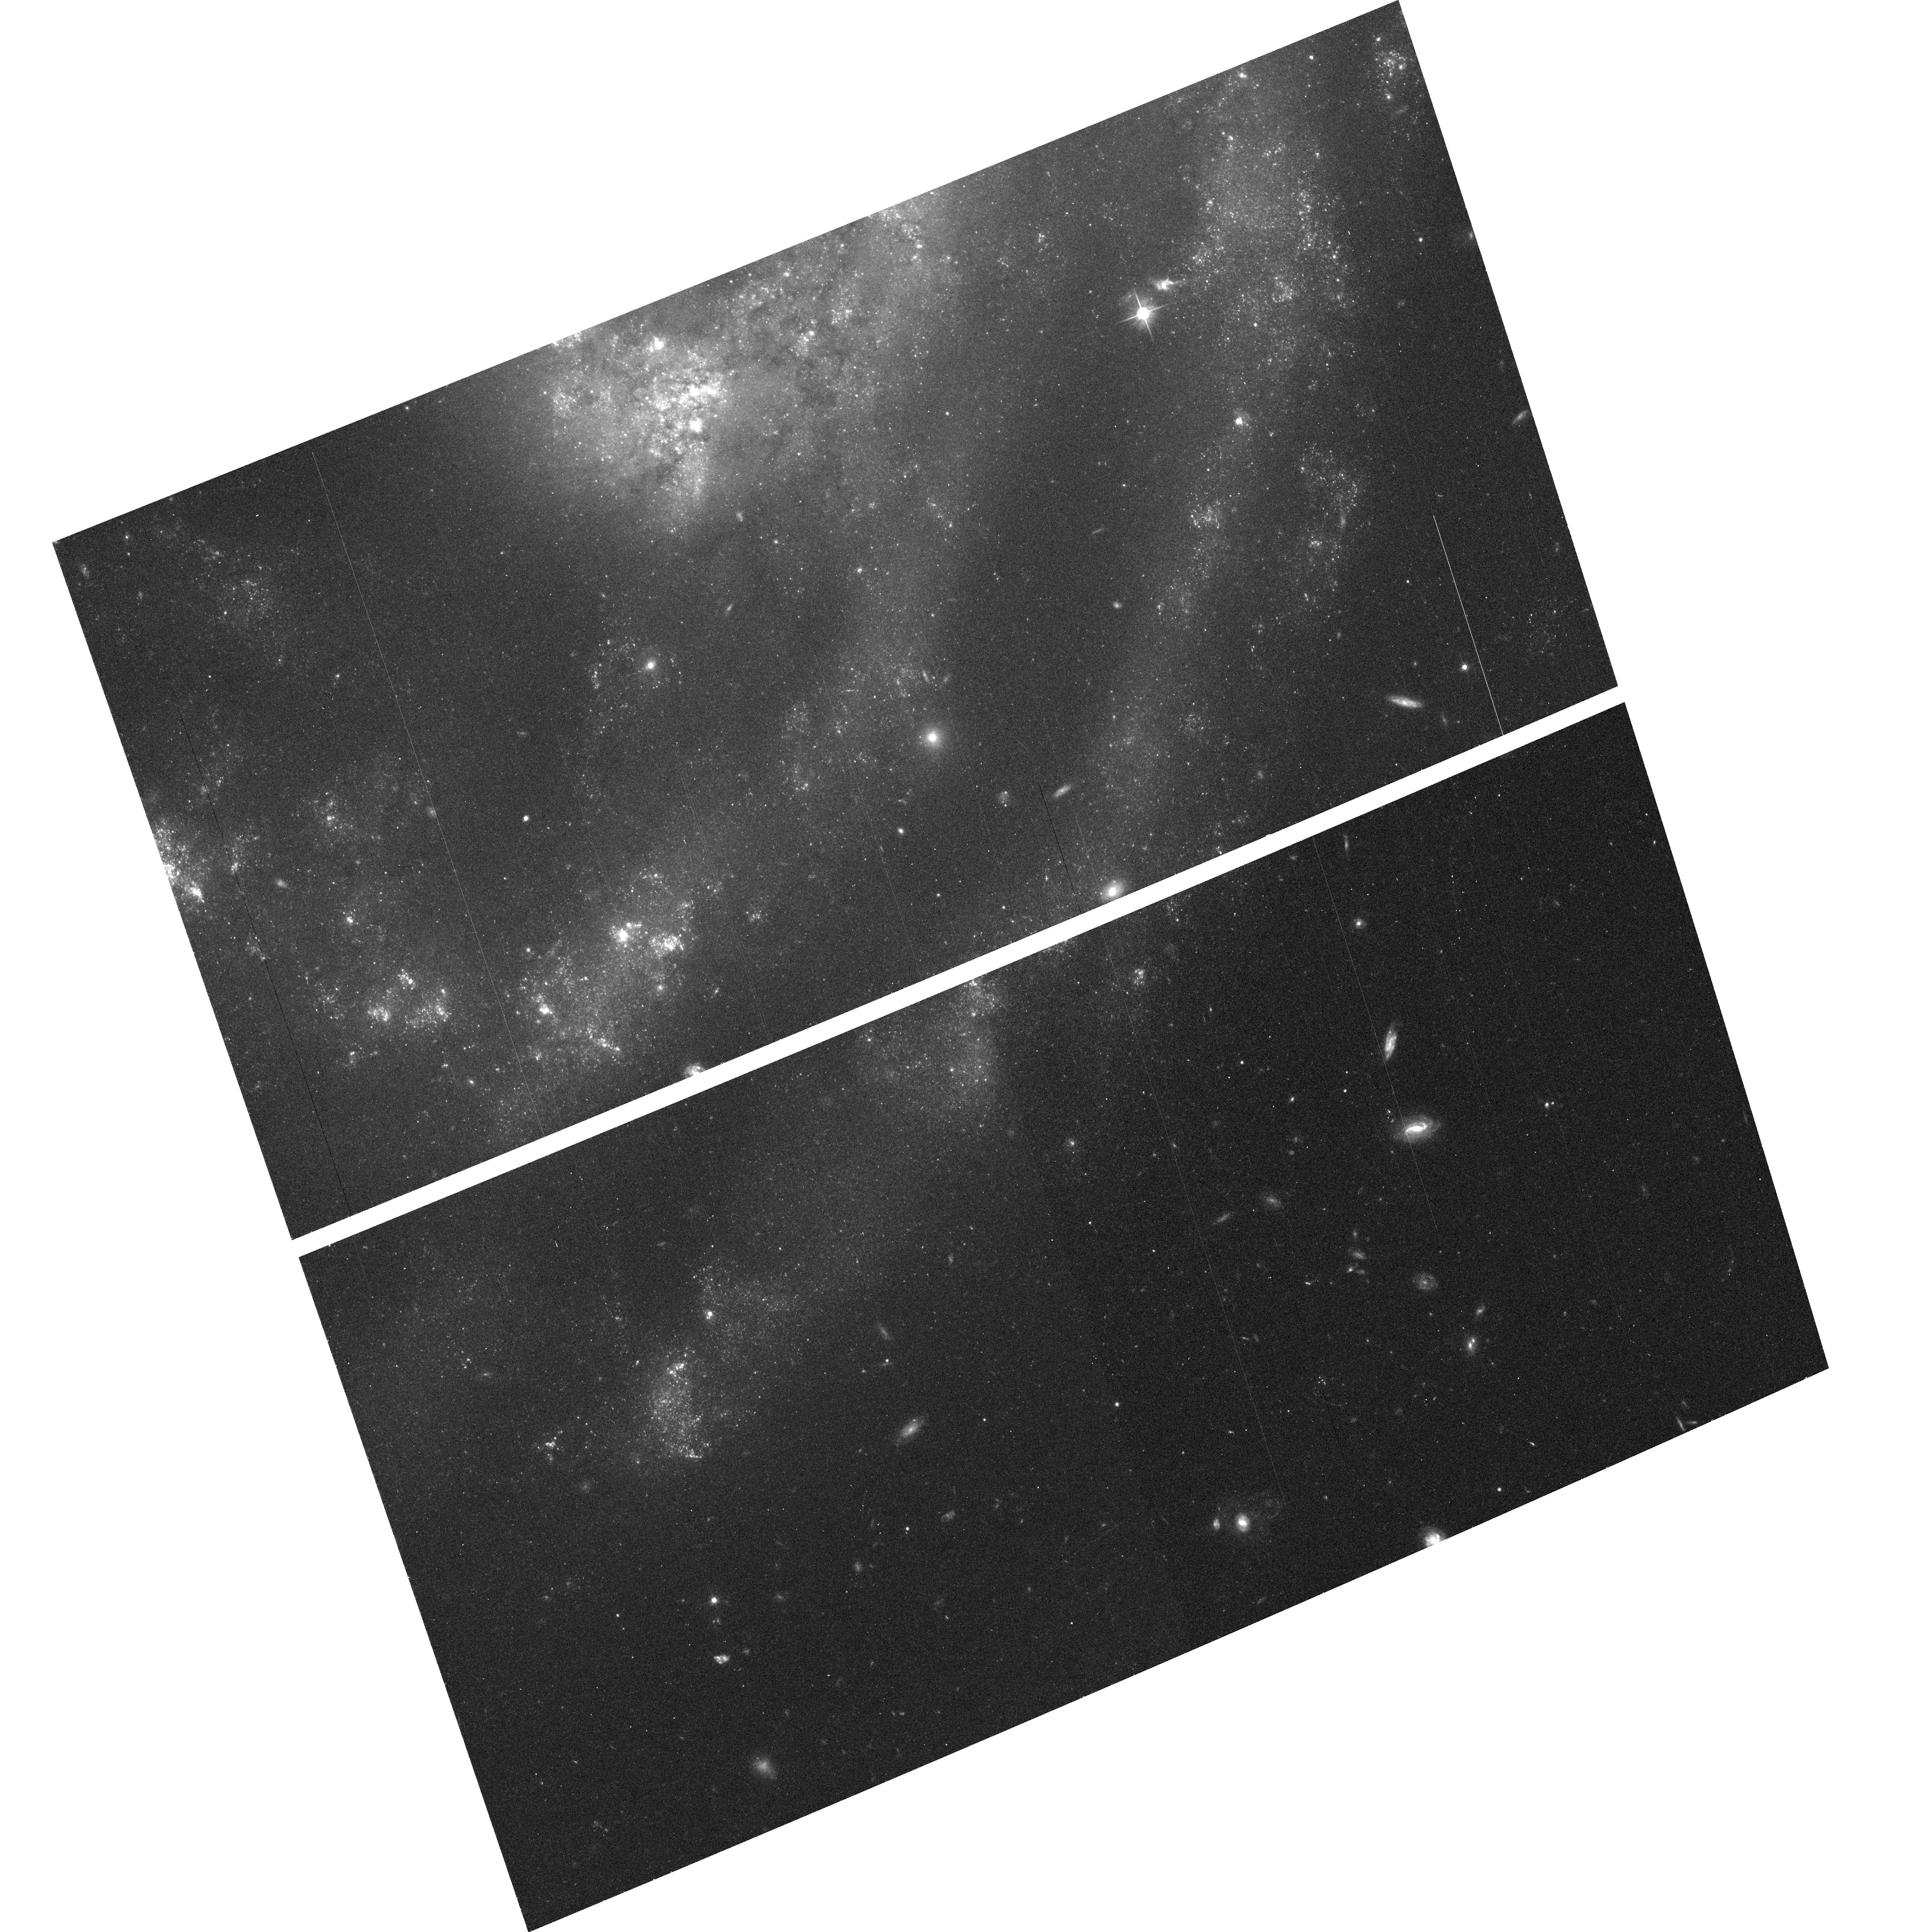
Target: field at RA 198.365°, Dec 36.594°
Instrument: ACS/WFC
Filter: F606W
Exposure: 14 min
Observation ID: hst_9776_23_acs_wfc_f606w_j8pp23

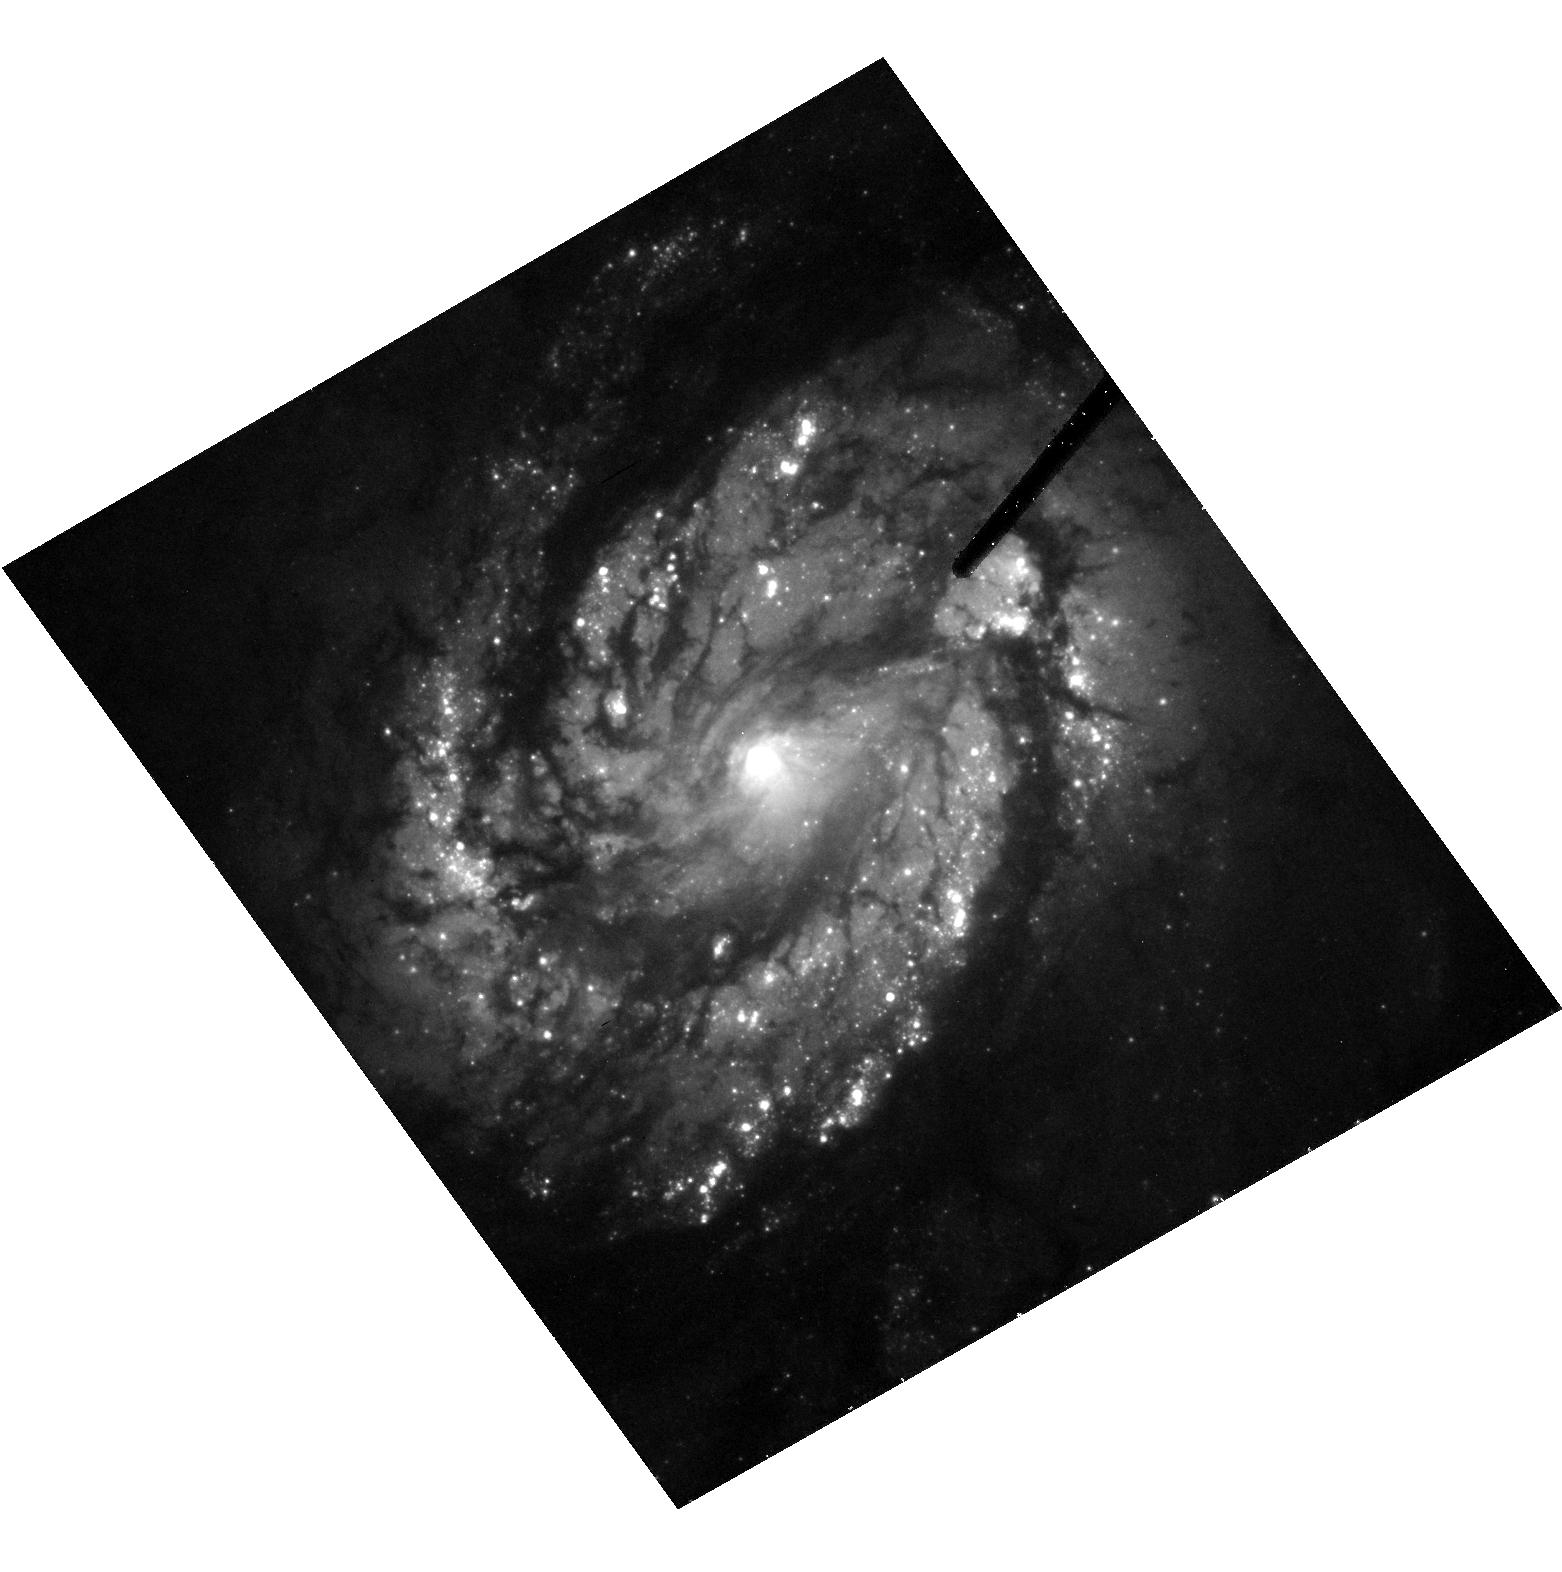
Target: NGC4321
Instrument: ACS/HRC
Filter: F555W
Exposure: 20 min
Observation ID: hst_9776_22_acs_hrc_f555w_j8pp22

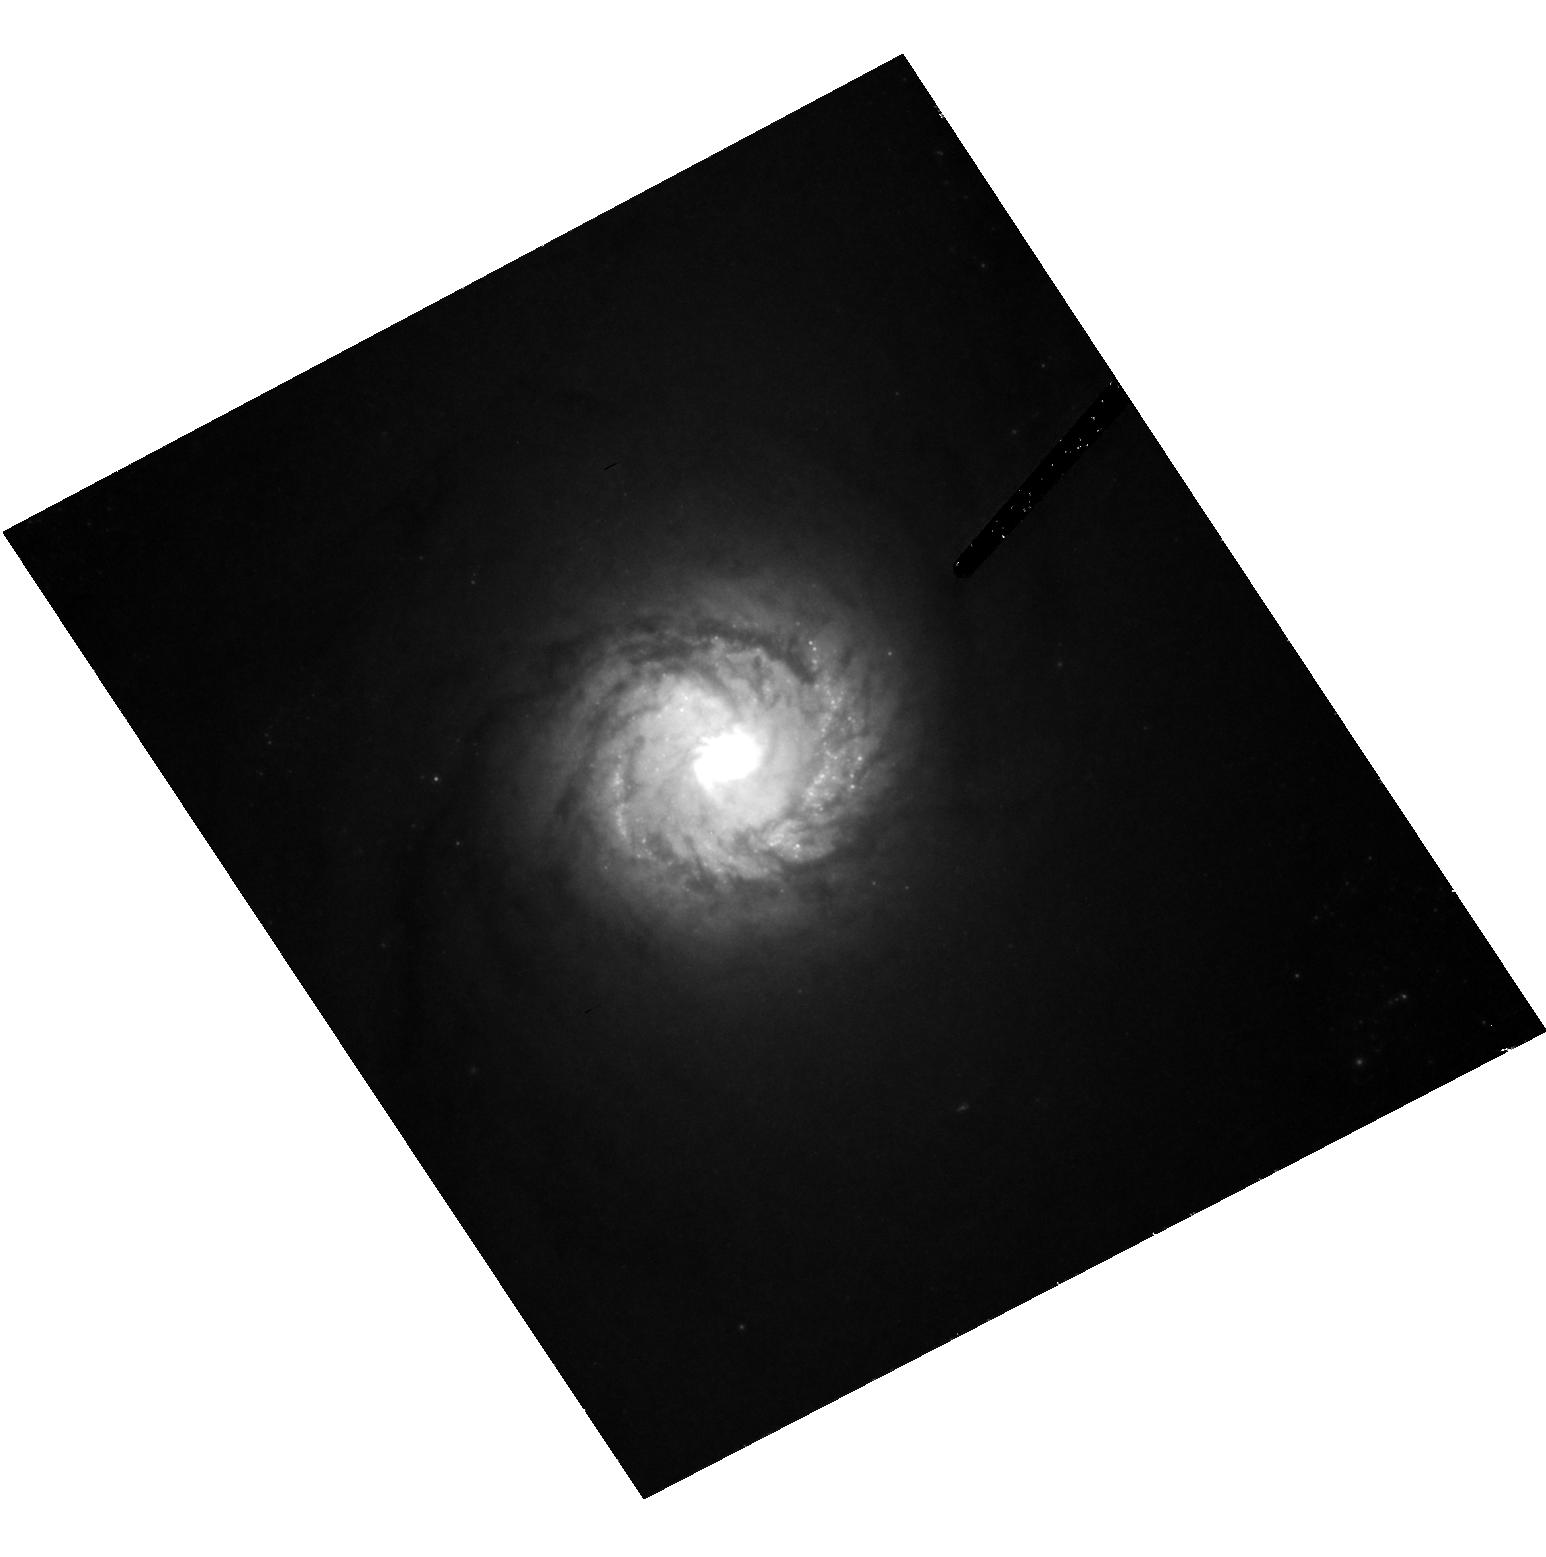
Target: NGC4303
Instrument: ACS/HRC
Filter: F814W
Exposure: 20 min
Observation ID: hst_9776_21_acs_hrc_f814w_j8pp21

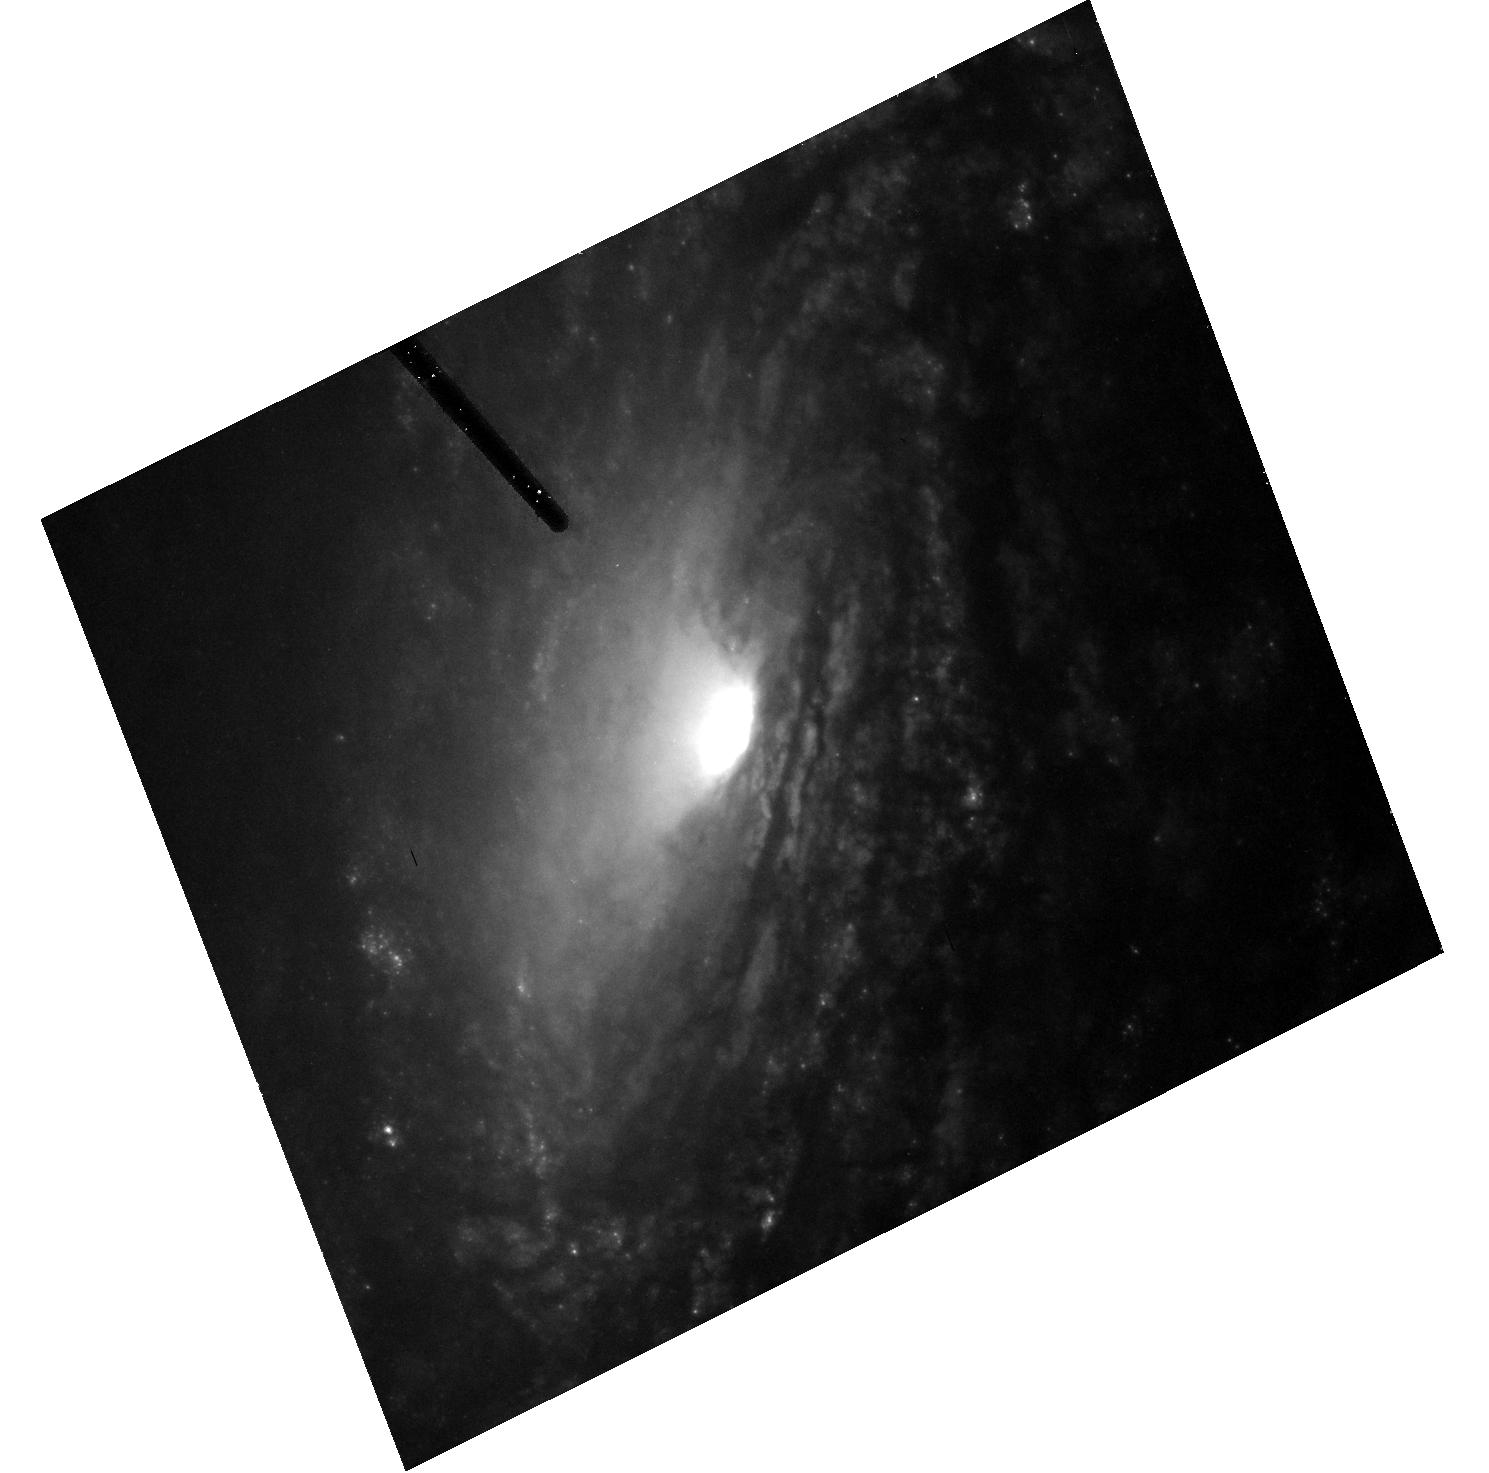
Target: NGC5033
Instrument: ACS/HRC
Filter: F555W
Exposure: 20 min
Observation ID: hst_9776_23_acs_hrc_f555w_j8pp23

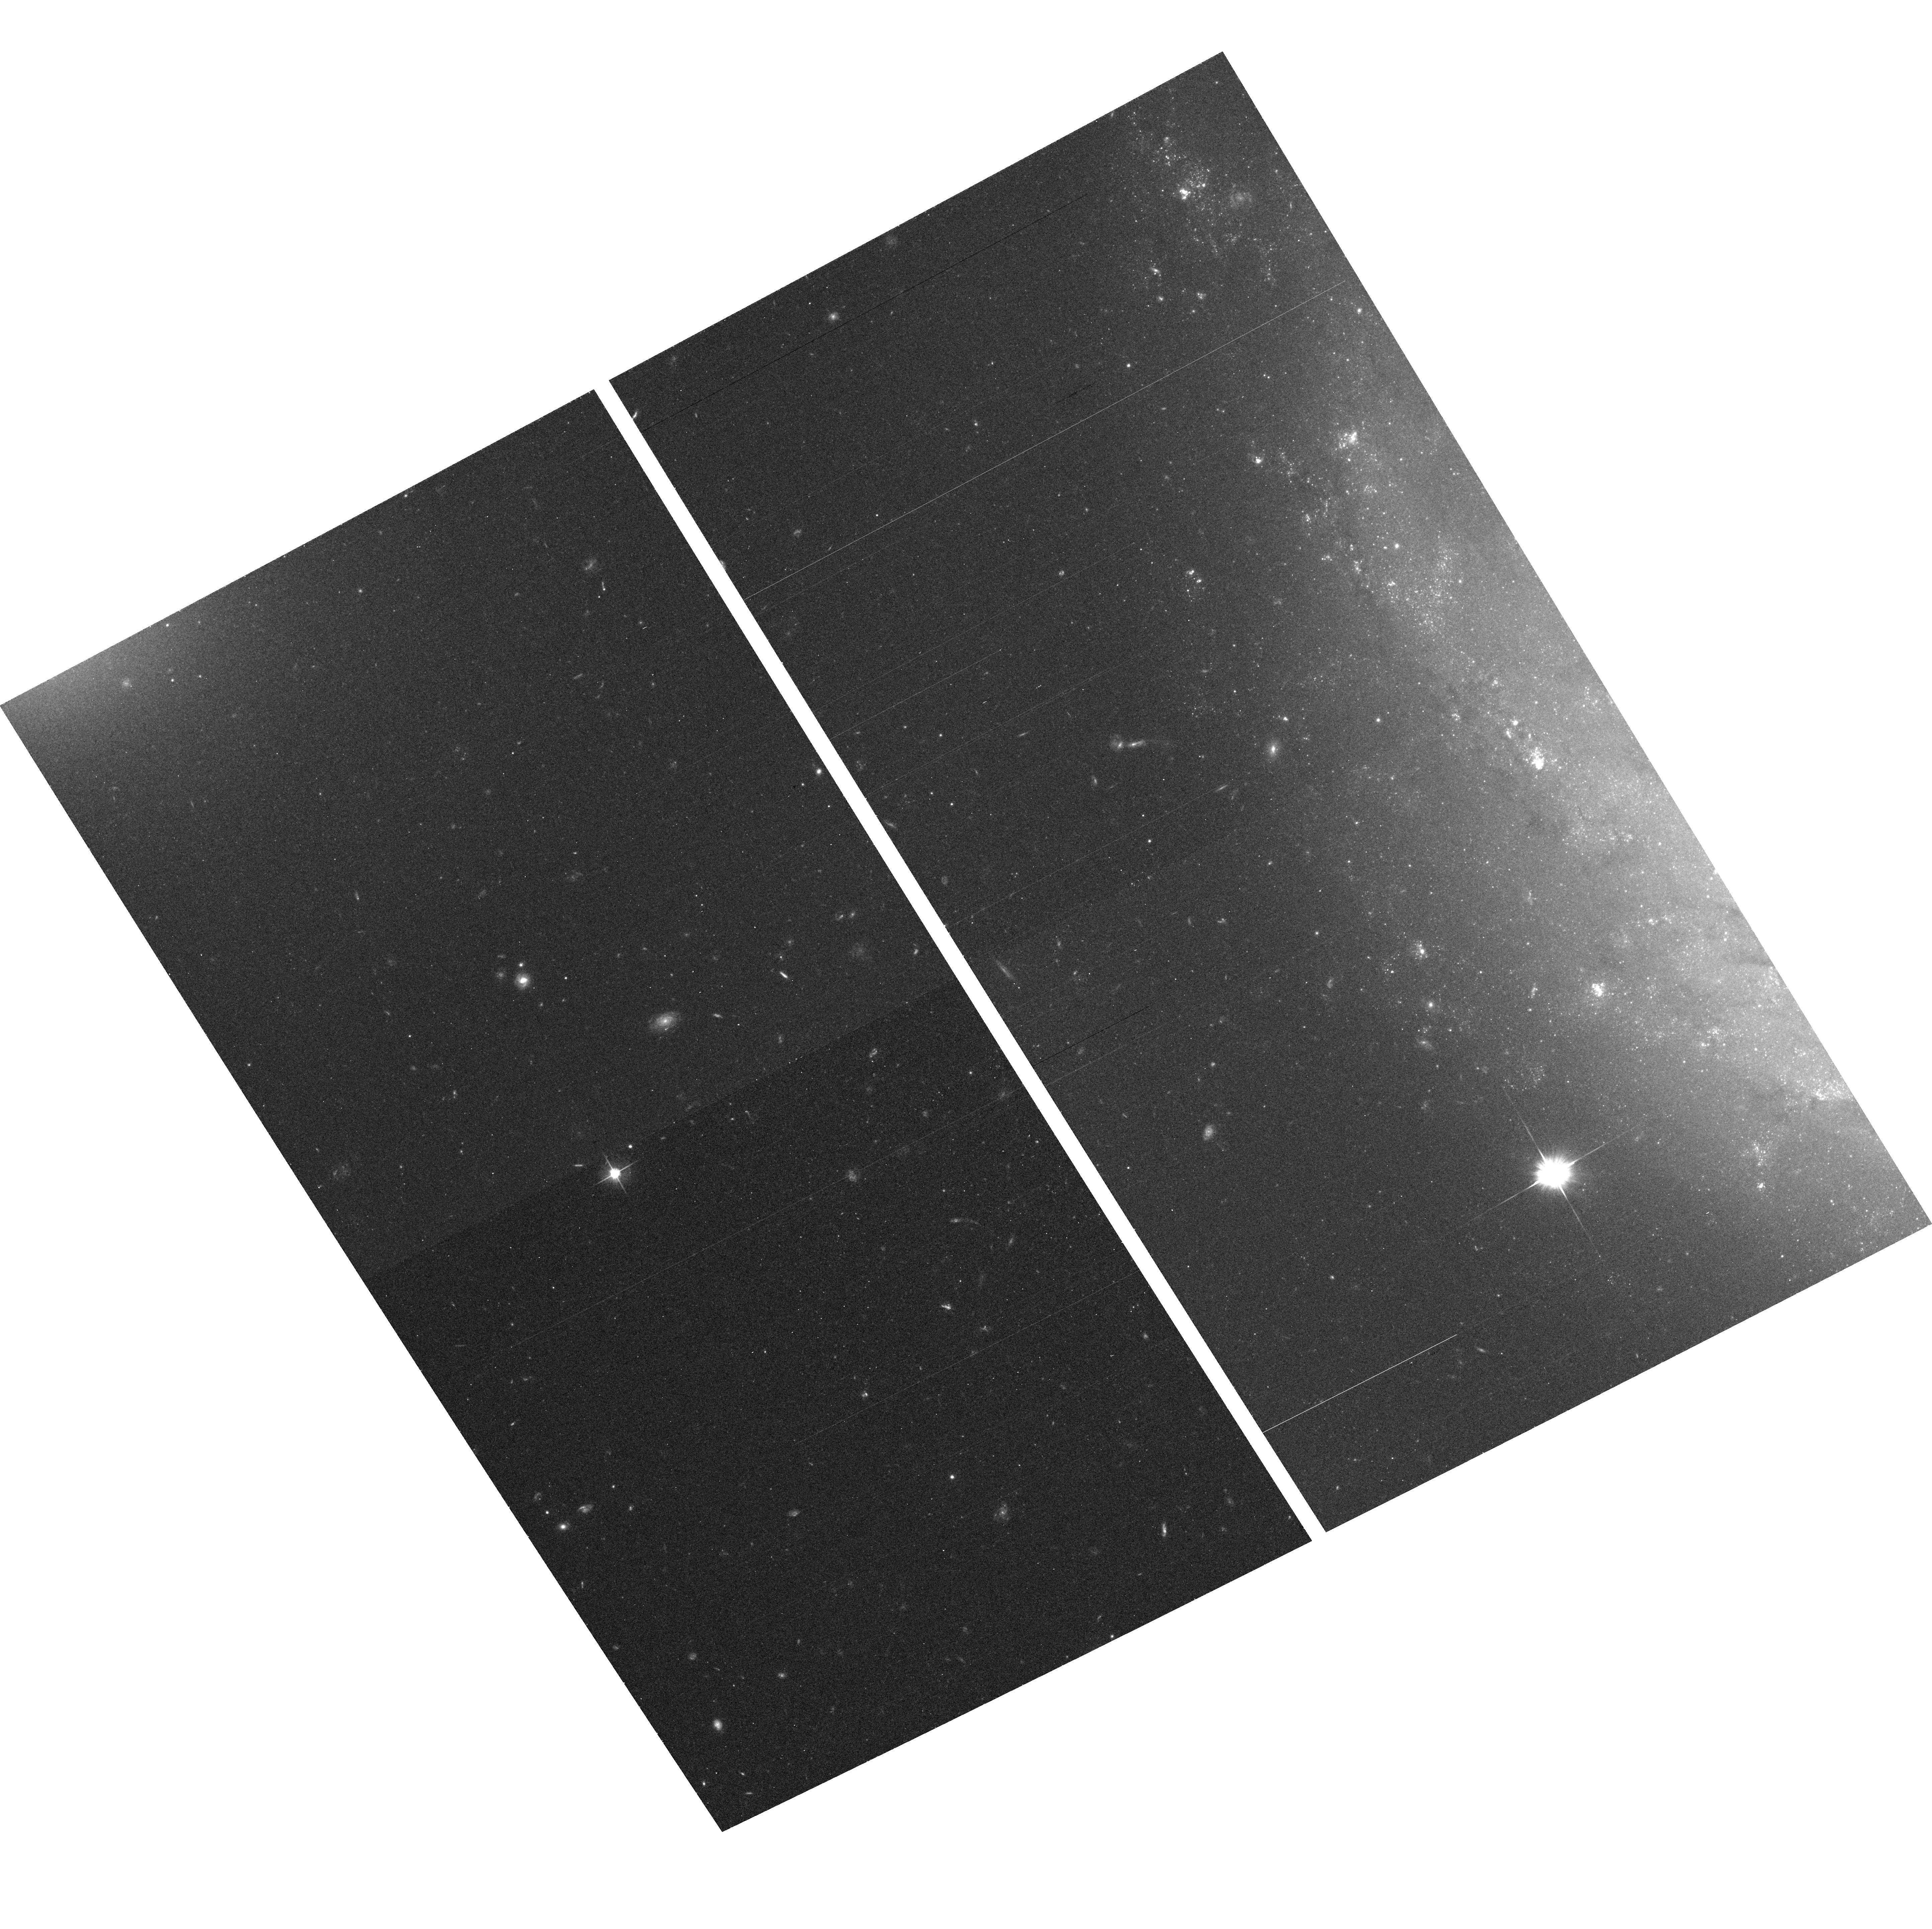
Target: field at RA 185.729°, Dec 15.822°
Instrument: ACS/WFC
Filter: F606W
Exposure: 14 min
Observation ID: hst_9776_22_acs_wfc_f606w_j8pp22

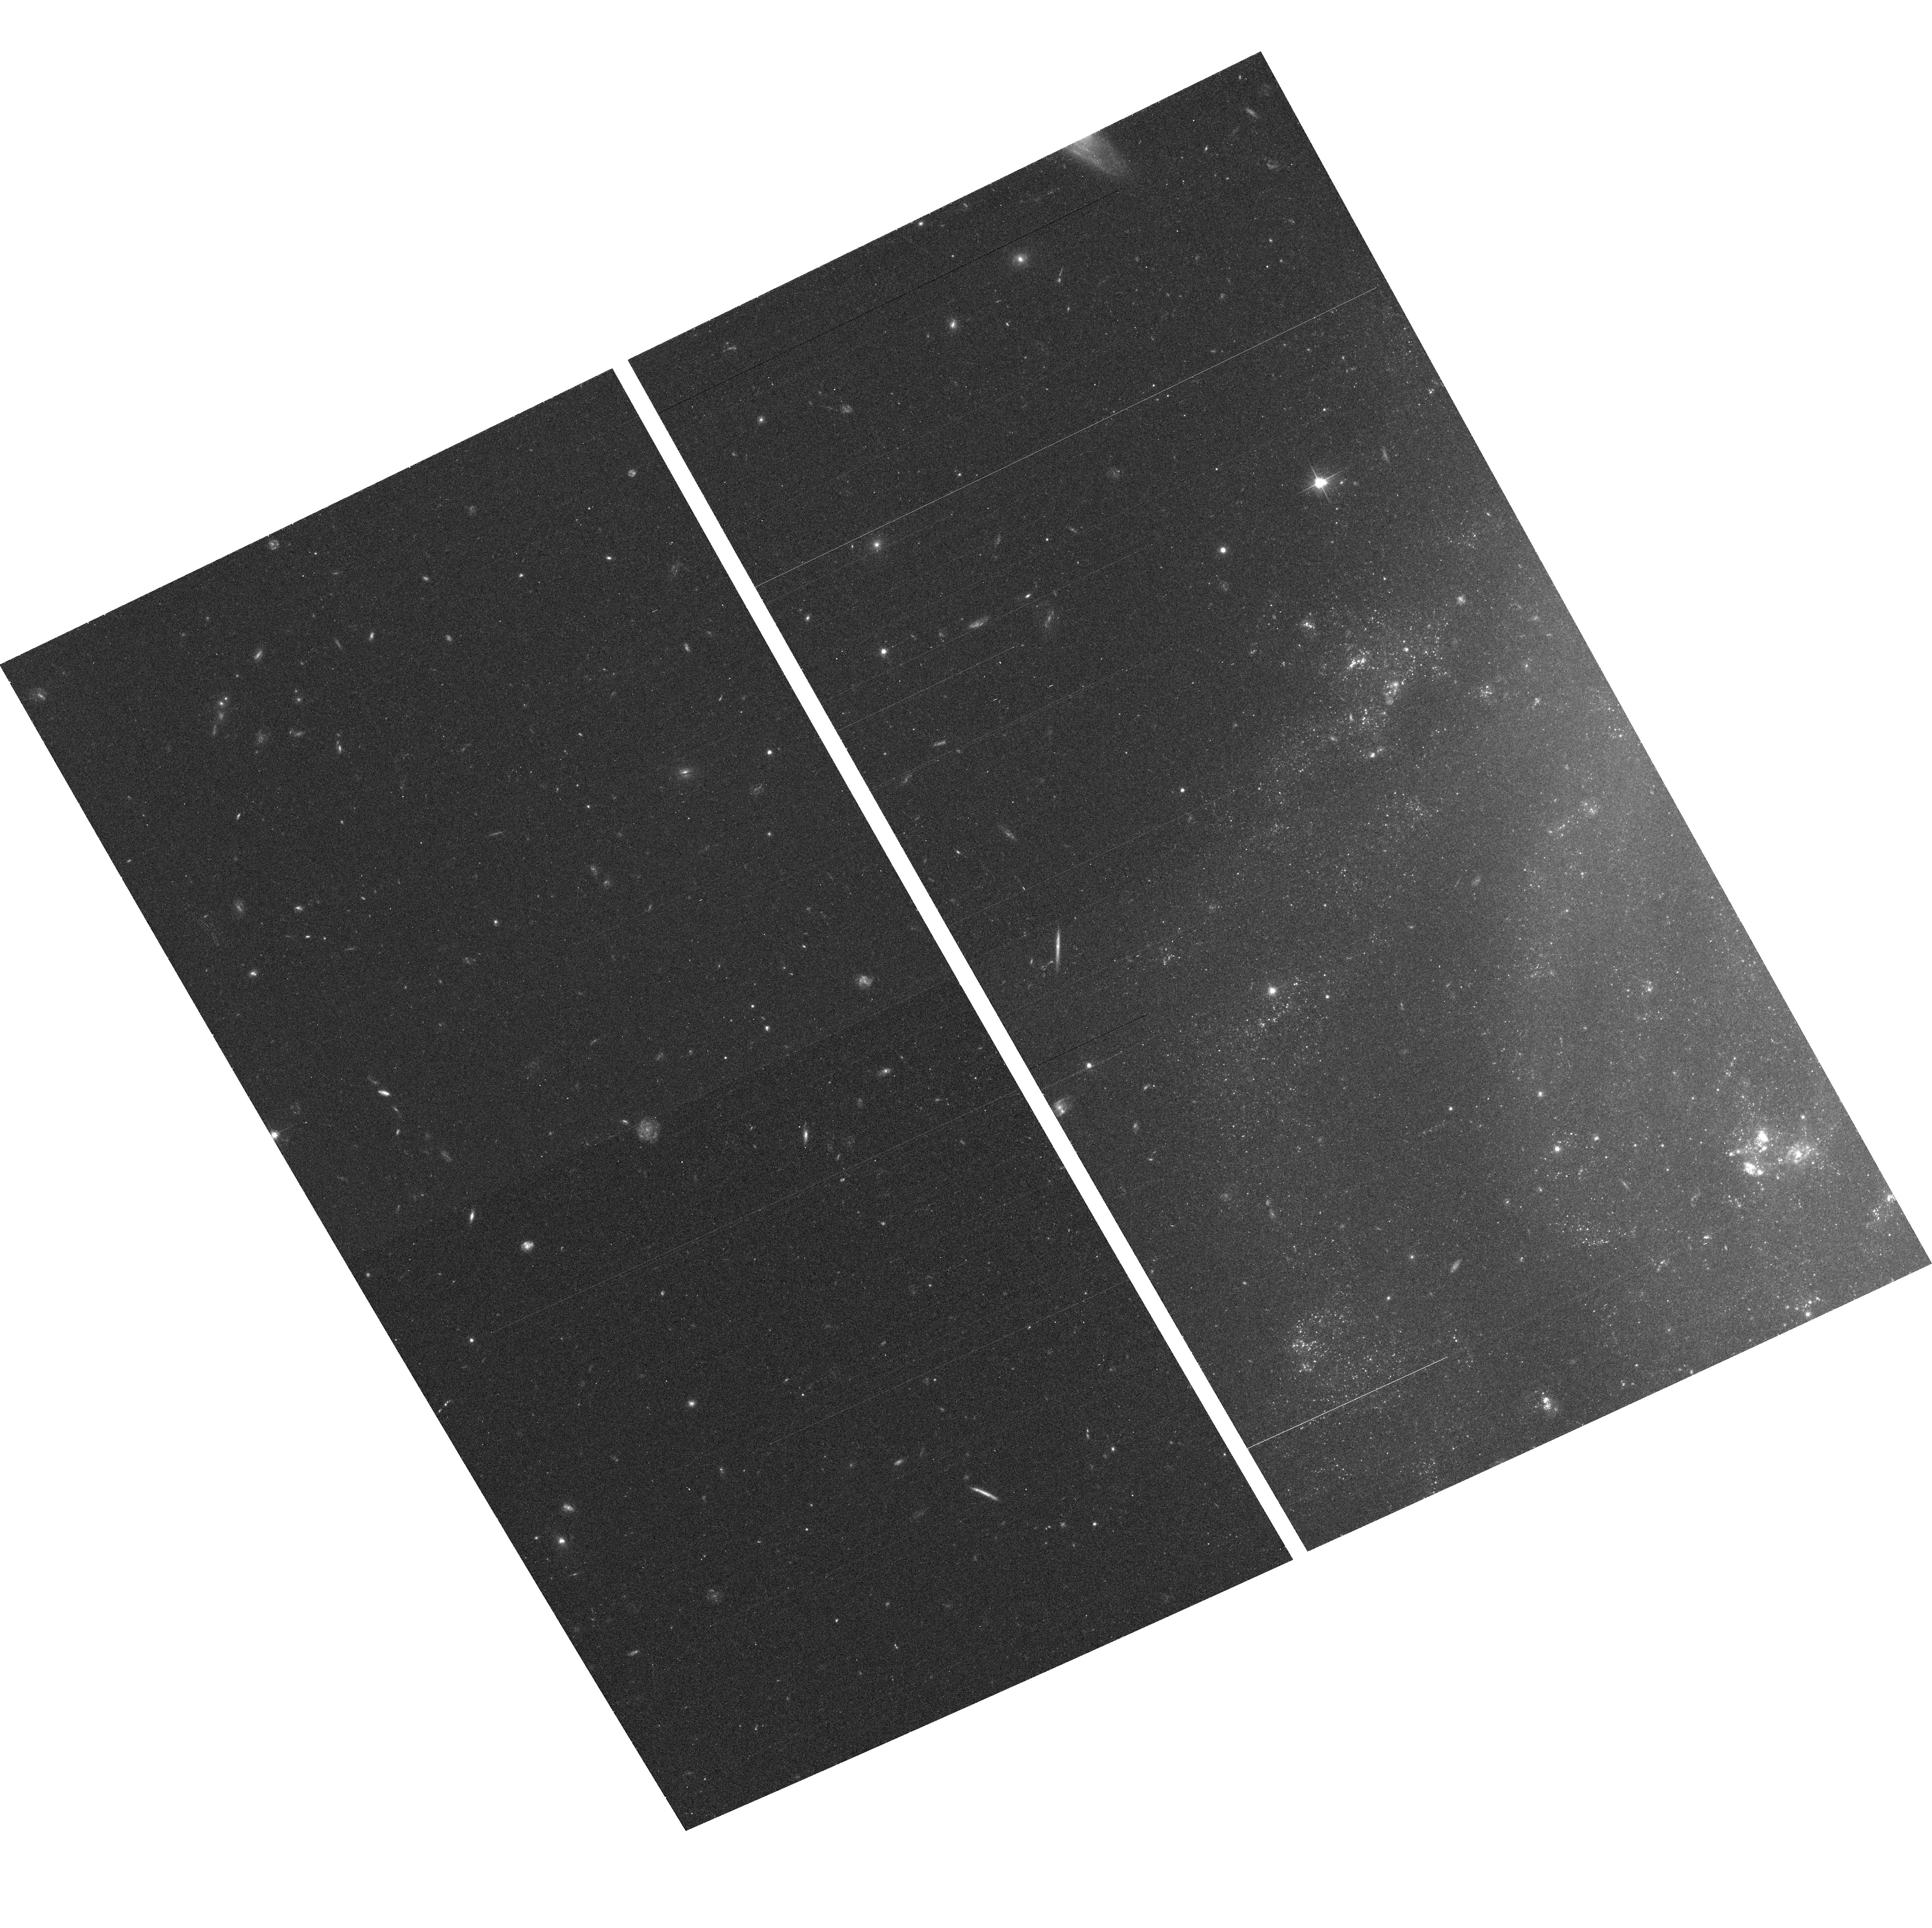
Target: field at RA 185.479°, Dec 4.474°
Instrument: ACS/WFC
Filter: F606W
Exposure: 14 min
Observation ID: hst_9776_21_acs_wfc_f606w_j8pp21

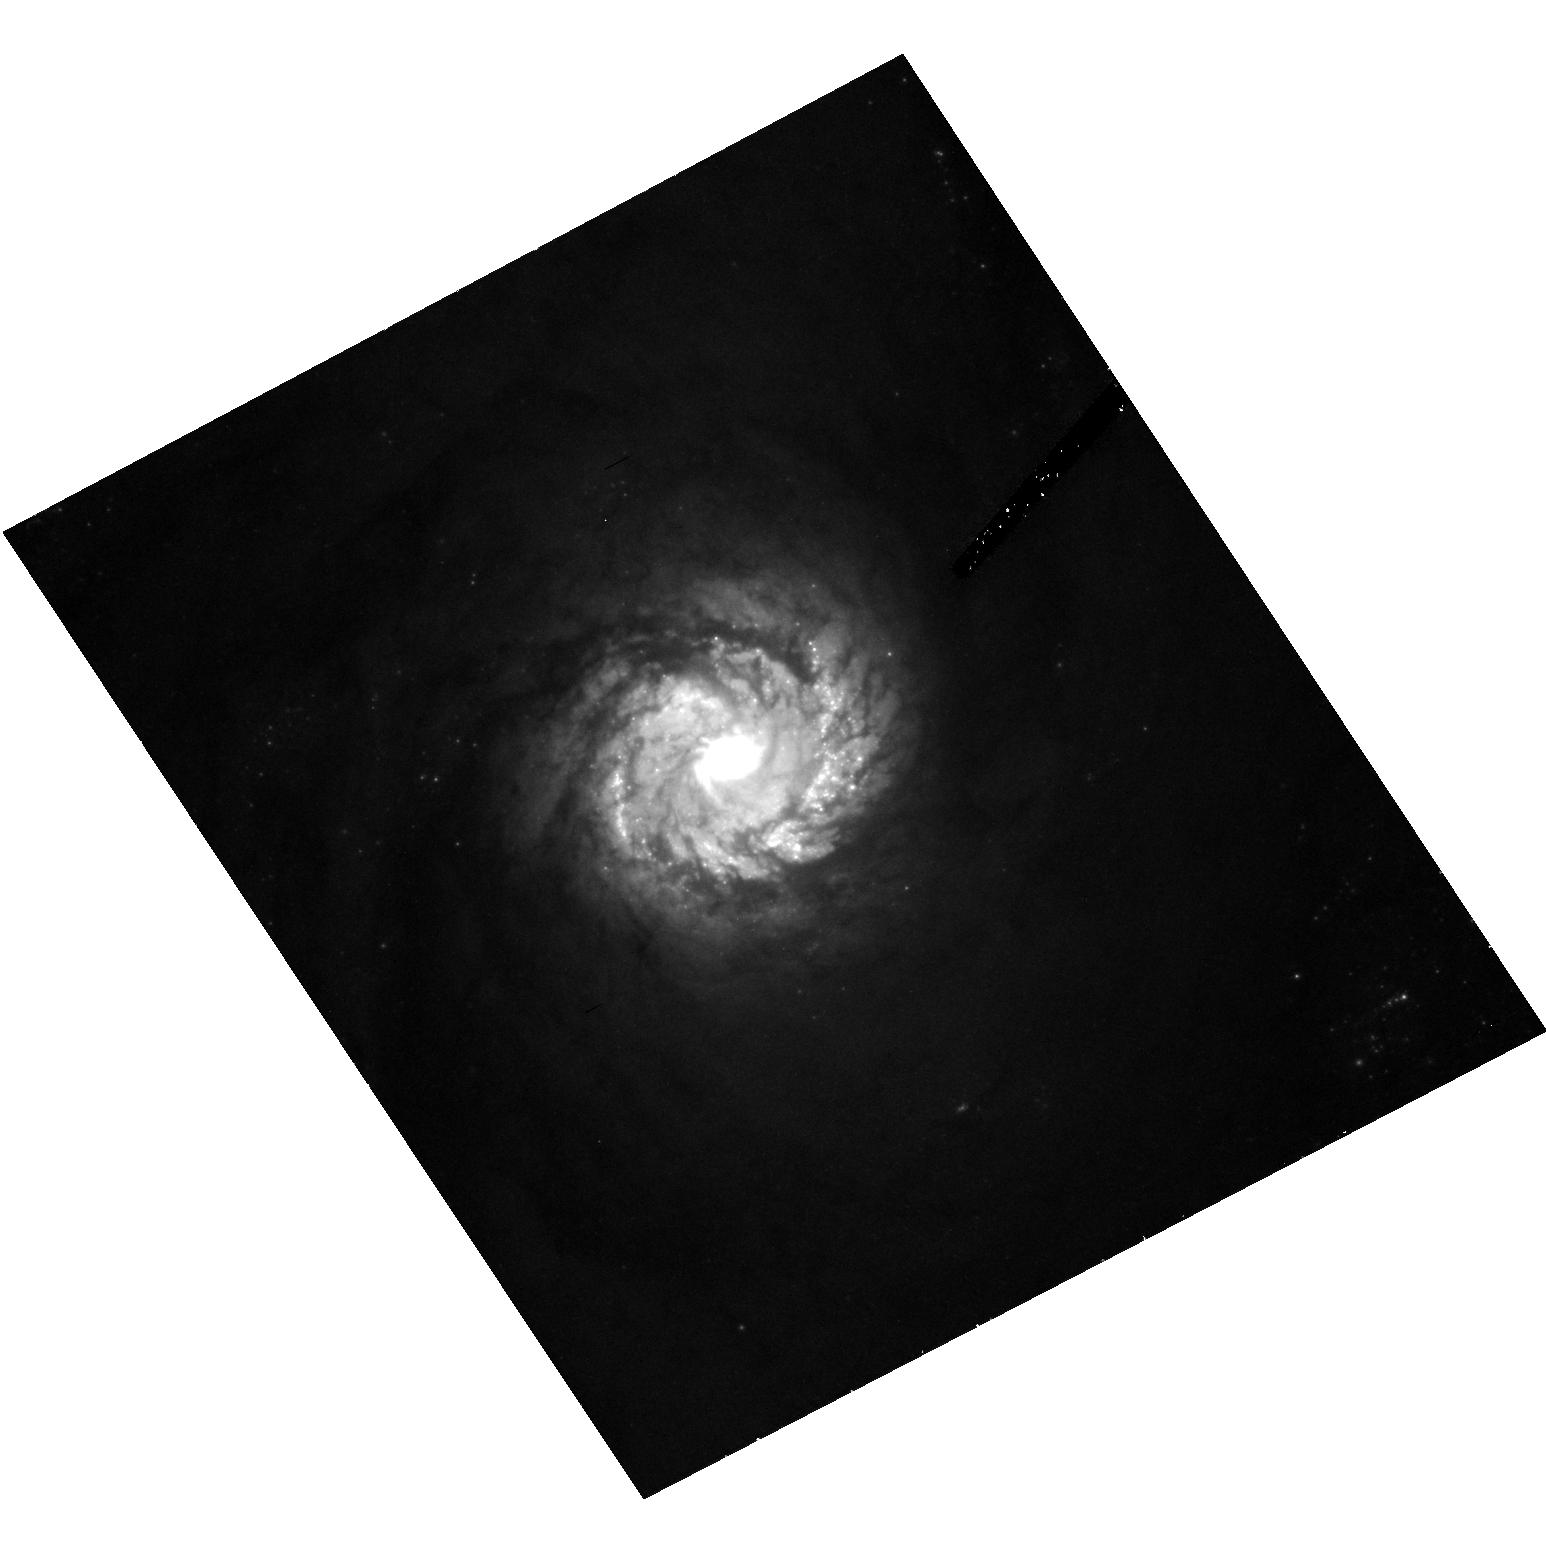
Target: NGC4303
Instrument: ACS/HRC
Filter: F555W
Exposure: 20 min
Observation ID: hst_9776_21_acs_hrc_f555w_j8pp21

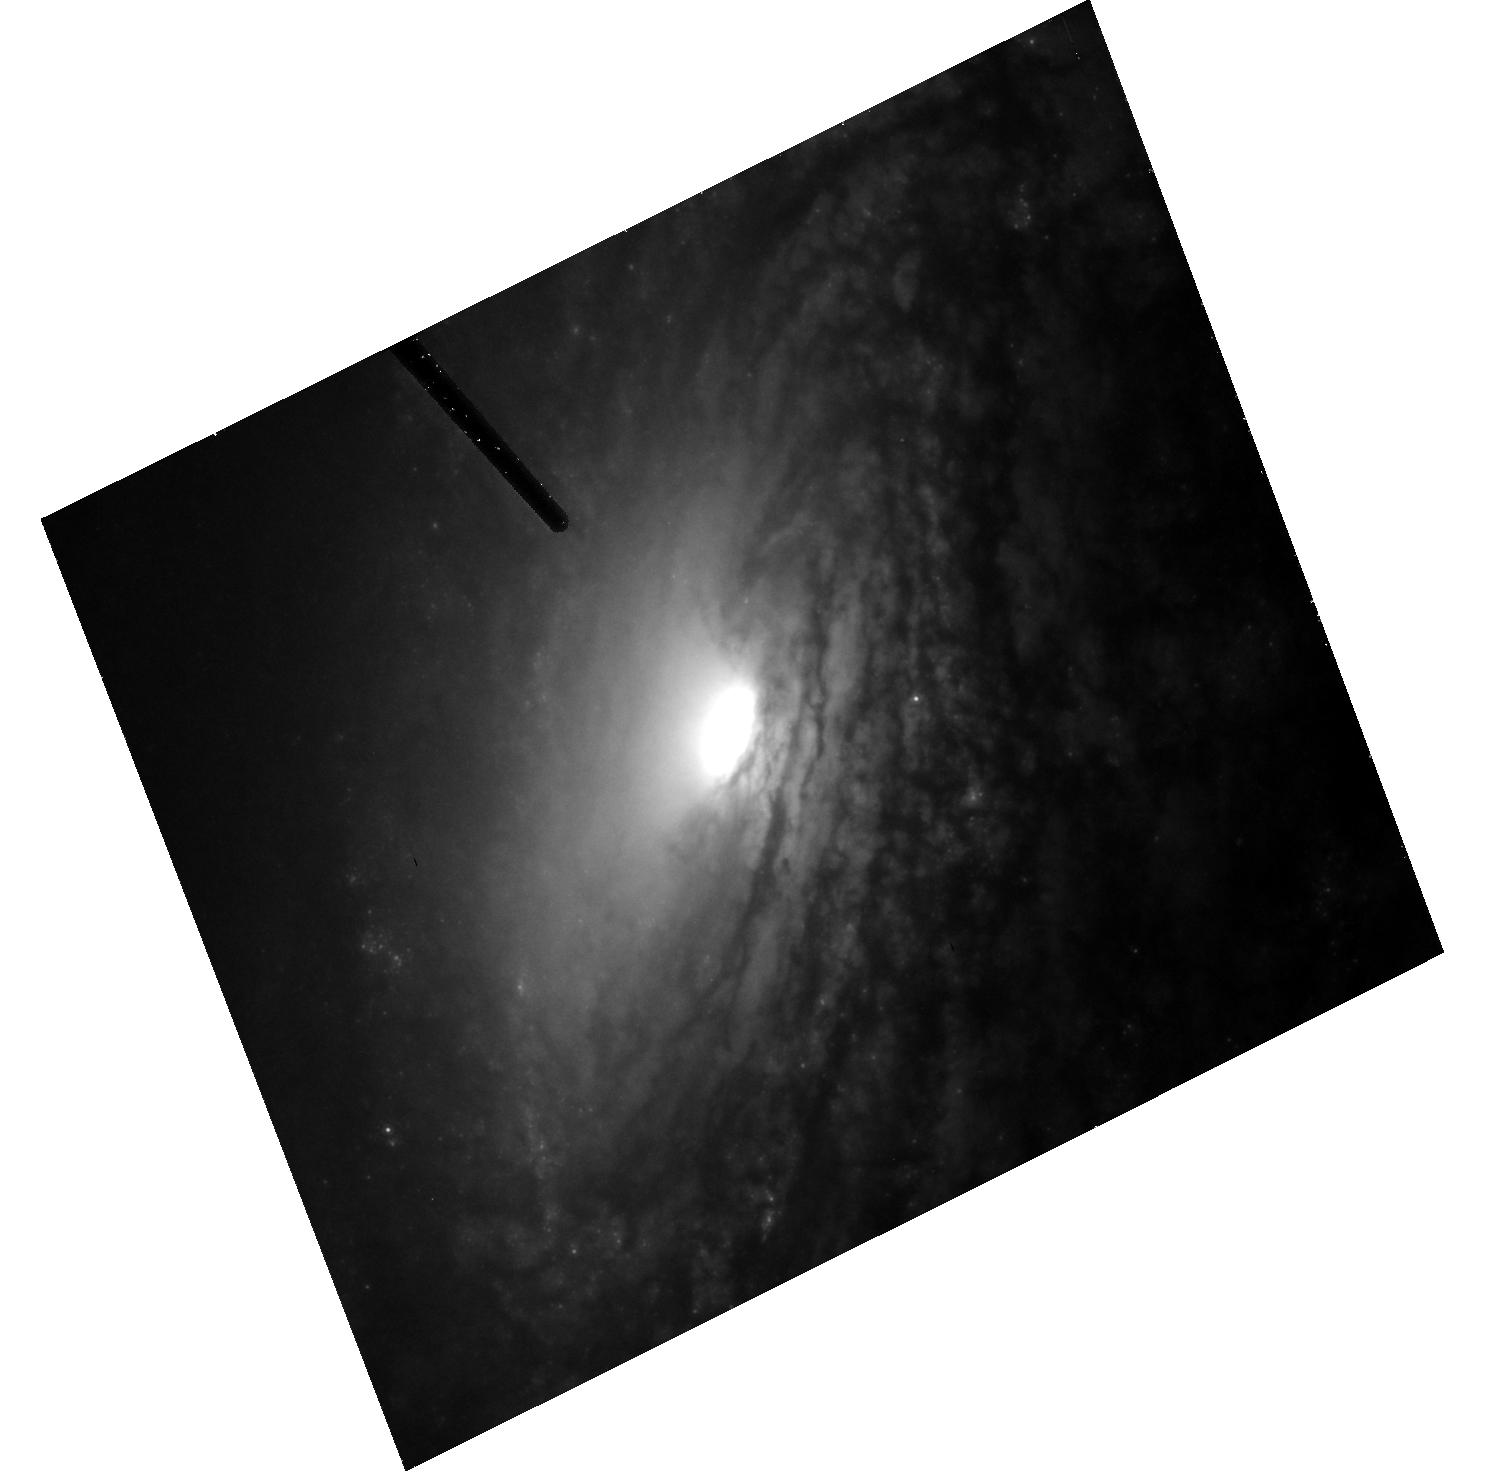
Target: NGC5033
Instrument: ACS/HRC
Filter: F814W
Exposure: 20 min
Observation ID: hst_9776_23_acs_hrc_f814w_j8pp23

Black Holes in Big Galaxies with Small Bulges (PI: Richstone, Douglas O.)

In early-type galaxies the black hole (BH) mass is tightly correlated with the bulge velocity dispersion. This correlation suggests that the BH mass is determined by local processes in the central part of the galaxy. However, the bulge dispersion in these galaxies is correlated with the disk circular speed which in turn correlates with the inferred halo circular speed (the "disk-halo conspiracy"). For this reason, existing data cannot decide whether the BH mass is set by the bulge dispersion or the disk or halo circular speed. We propose to break this degeneracy by weighing the BH in 3 Sc galaxies in which the ratio of bulge circular speed to bulge velocity dispersion is large, leading to large differences between BH masses predicted from these quantities. These measurements will increase the number of carefully studied Sc bulges from one to four and will determine whether the masses of nuclear BHs are set by (presumably baryonic) processes in galaxy bulges or by (presumably non-baryonic) processes in their dark halos.